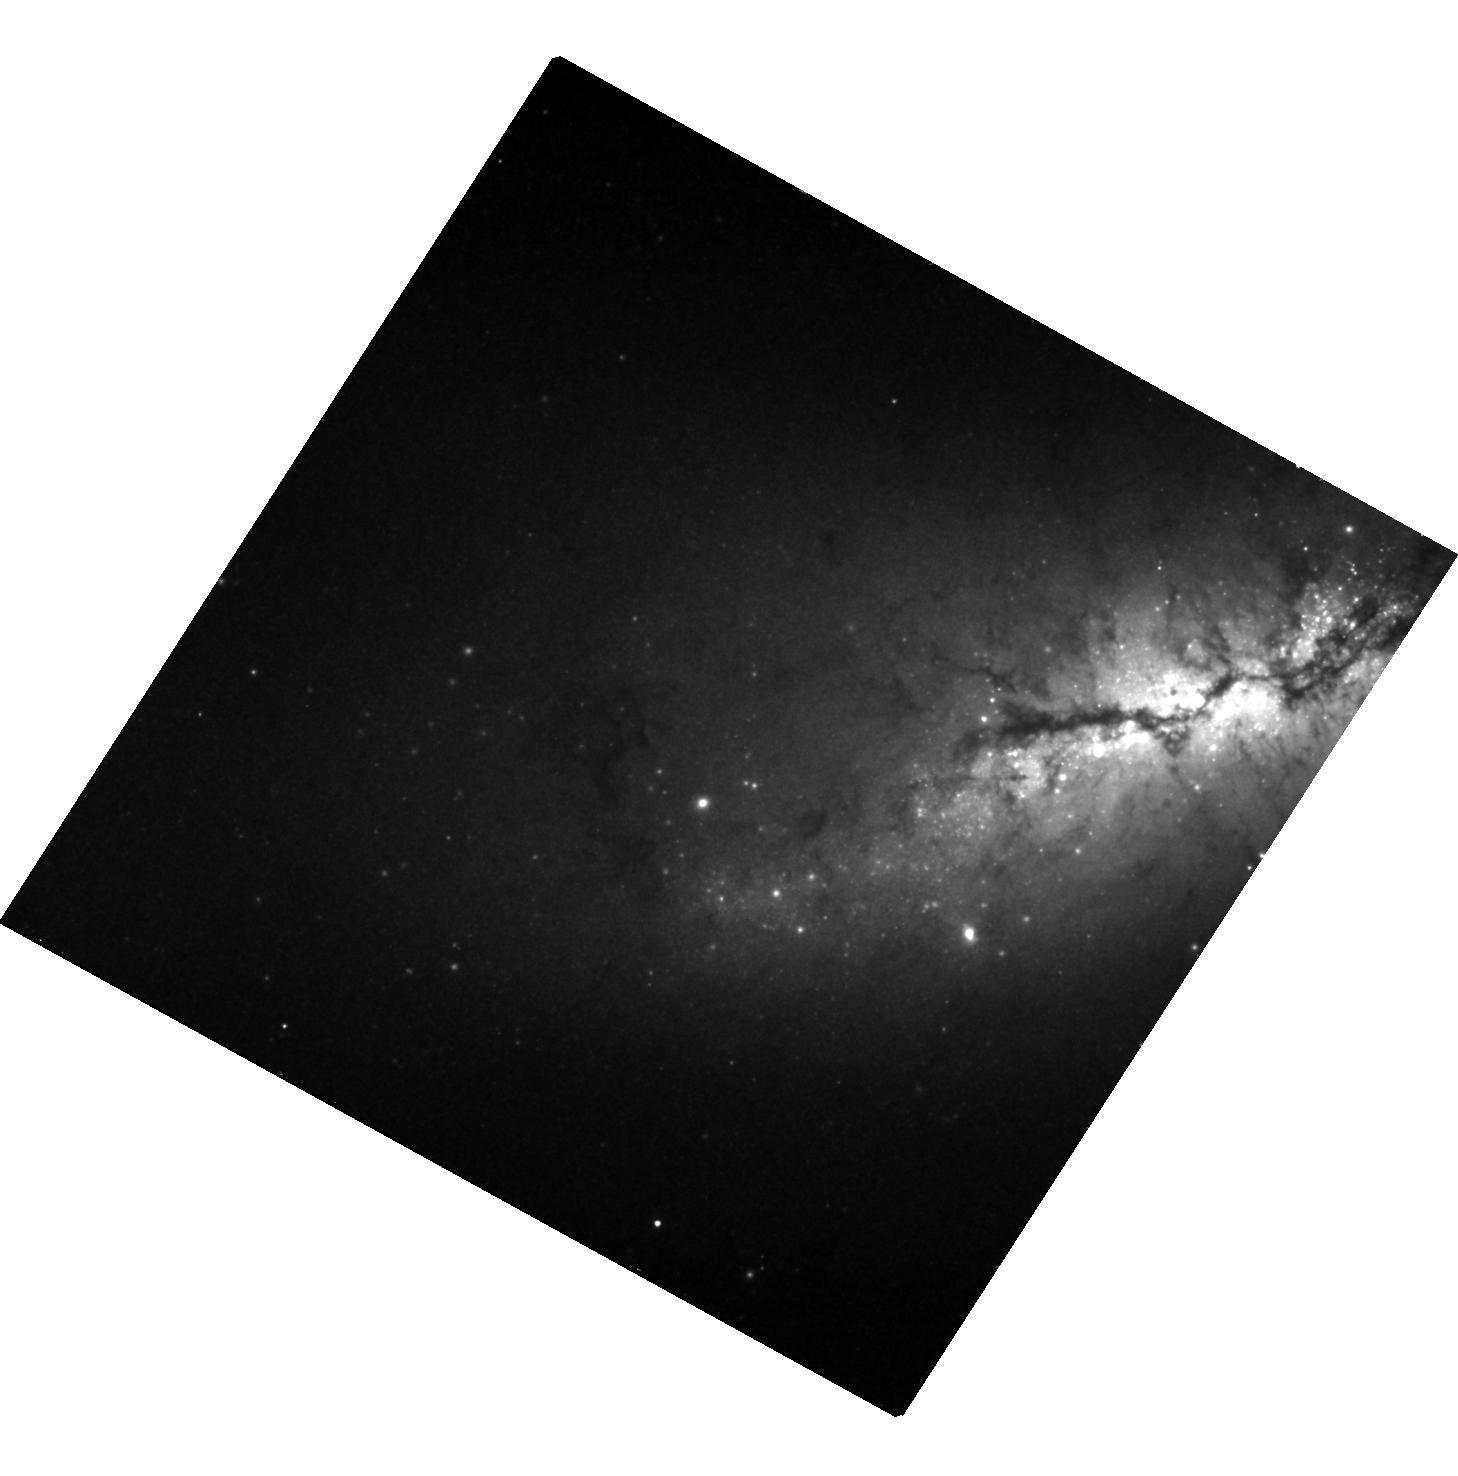
Target: SN2012CG
Instrument: WFC3/UVIS
Filter: F350LP
Exposure: 45 min
Observation ID: hst_13799_02_wfc3_uvis_f350lp_ico002

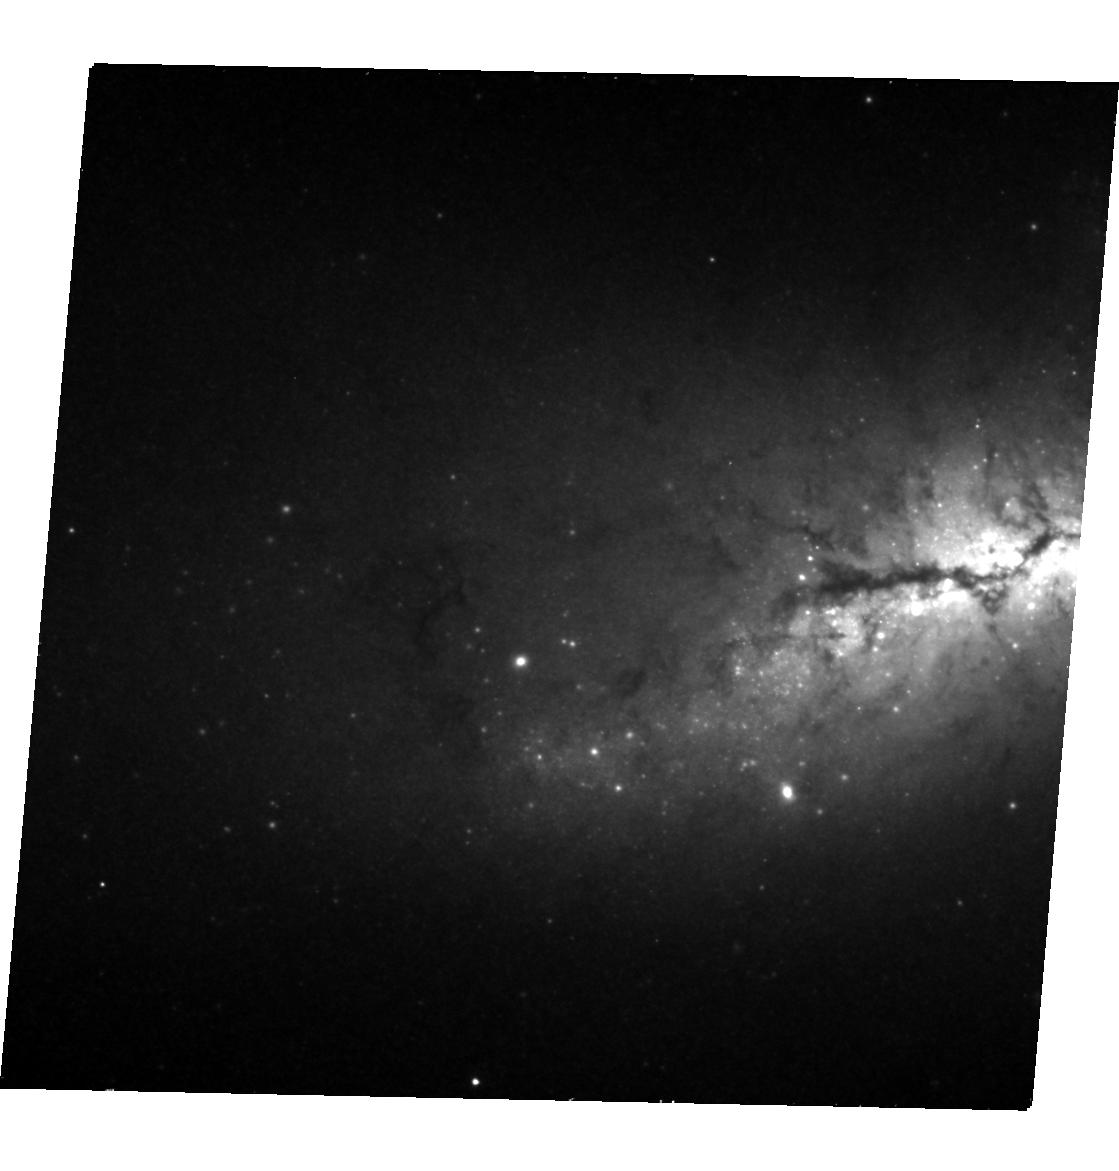
Target: SN2012CG
Instrument: WFC3/UVIS
Filter: F350LP
Exposure: 45 min
Observation ID: hst_13799_03_wfc3_uvis_f350lp_ico003

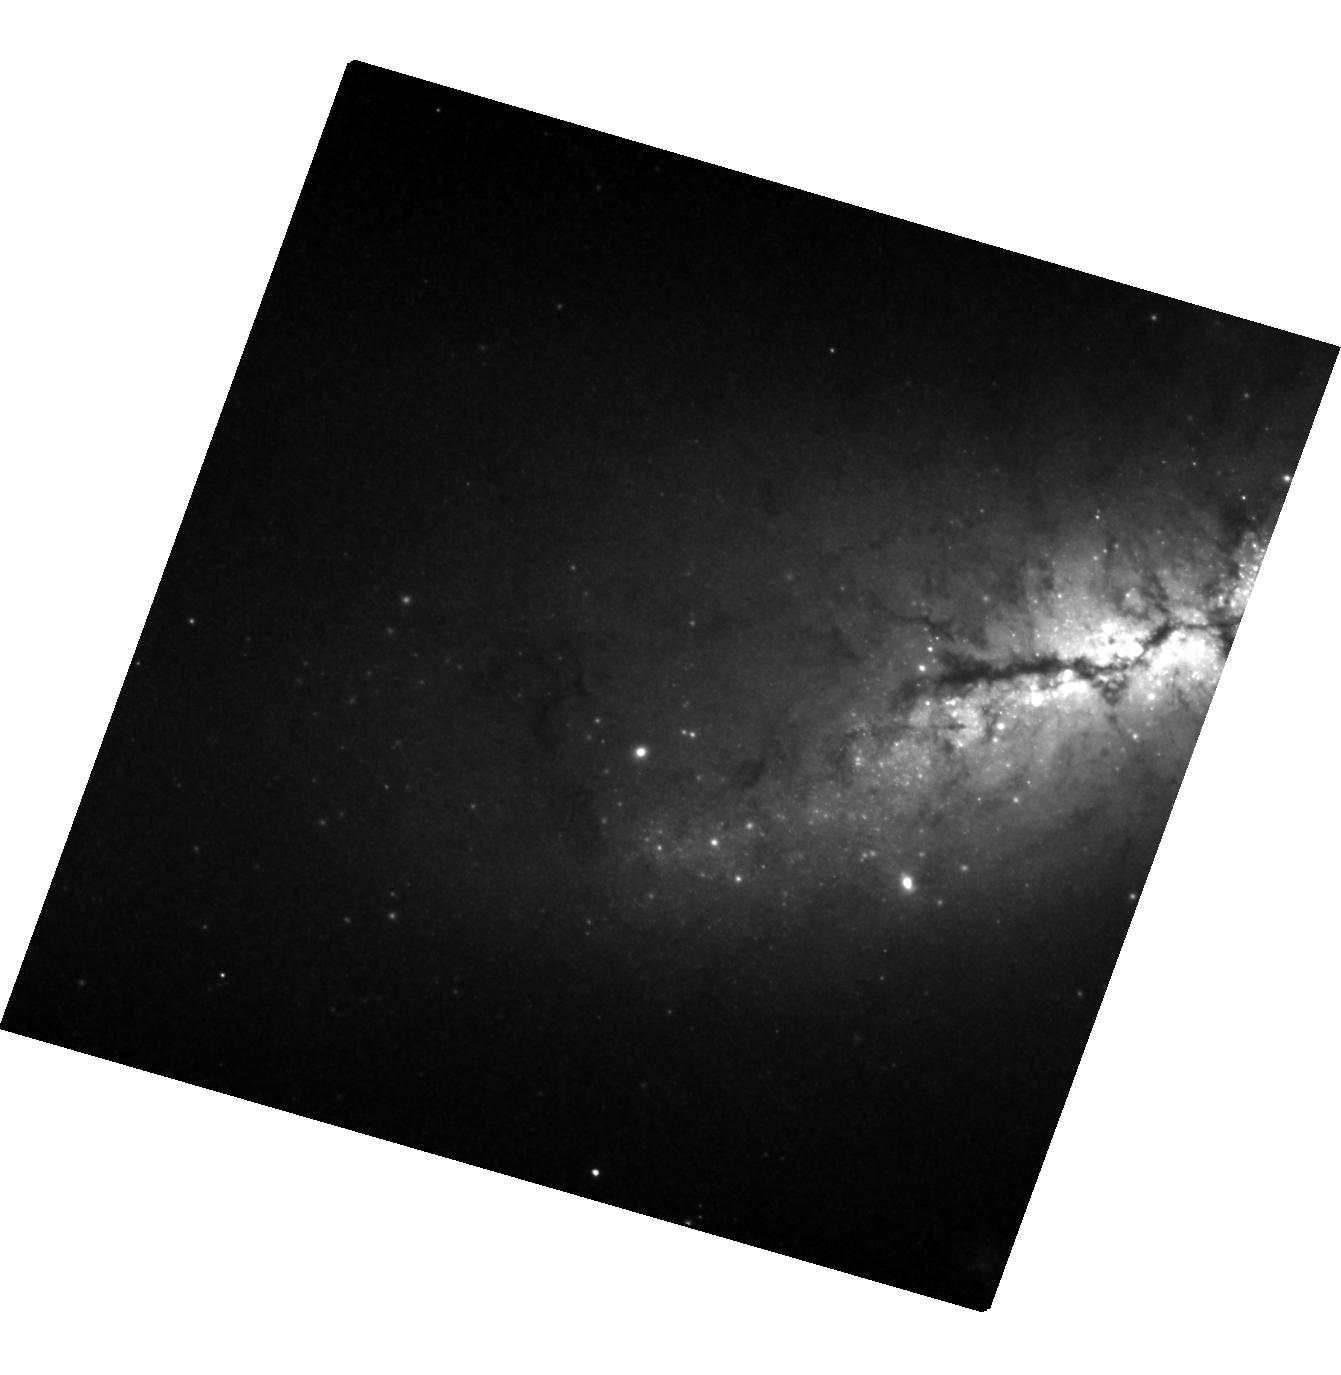
Target: SN2012CG
Instrument: WFC3/UVIS
Filter: F350LP
Exposure: 1.5 h
Observation ID: hst_13799_01_wfc3_uvis_f350lp_ico001

Constraining Type Ia Supernova Nucleosynthesis and Explosion Models Using Late-Time Photometry of SN2012cg (PI: Modjaz, Maryam)

We propose to use WFC3 photometry from the near UV to the near IR to sample the bolometric light curve of the nearby Type Ia supernova (SN Ia) SN2012cg at late times (>900 days after maximum light). This light curve will allow us to conduct a fundamental test of the theoretically predicted behavior of SN Ia light curves at late times. We will observationally determine, for the first time, whether the nuclear physics of SN Ia ejecta is solely determined by the radioactive decay of 56Co to 56Fe, or whether (and by how much) other nuclear heating mechanisms (such as the leptonic decays of 57Co and 55Fe) become discernible, as predicted.